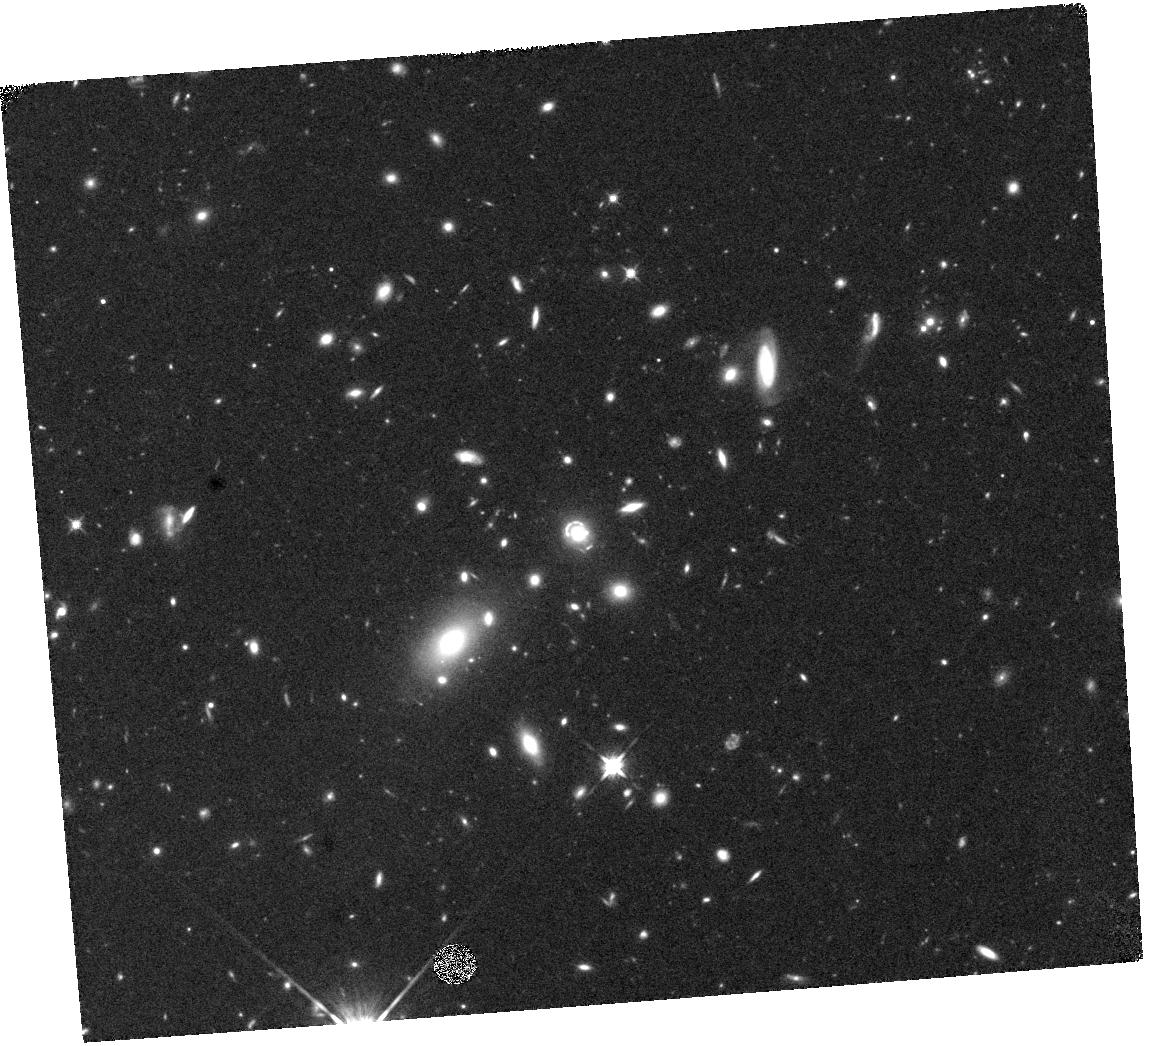
Target: J0918+5104
Instrument: WFC3/IR
Filter: F125W
Exposure: 20 min
Observation ID: hst_17458_03_wfc3_ir_f125w_if8p03

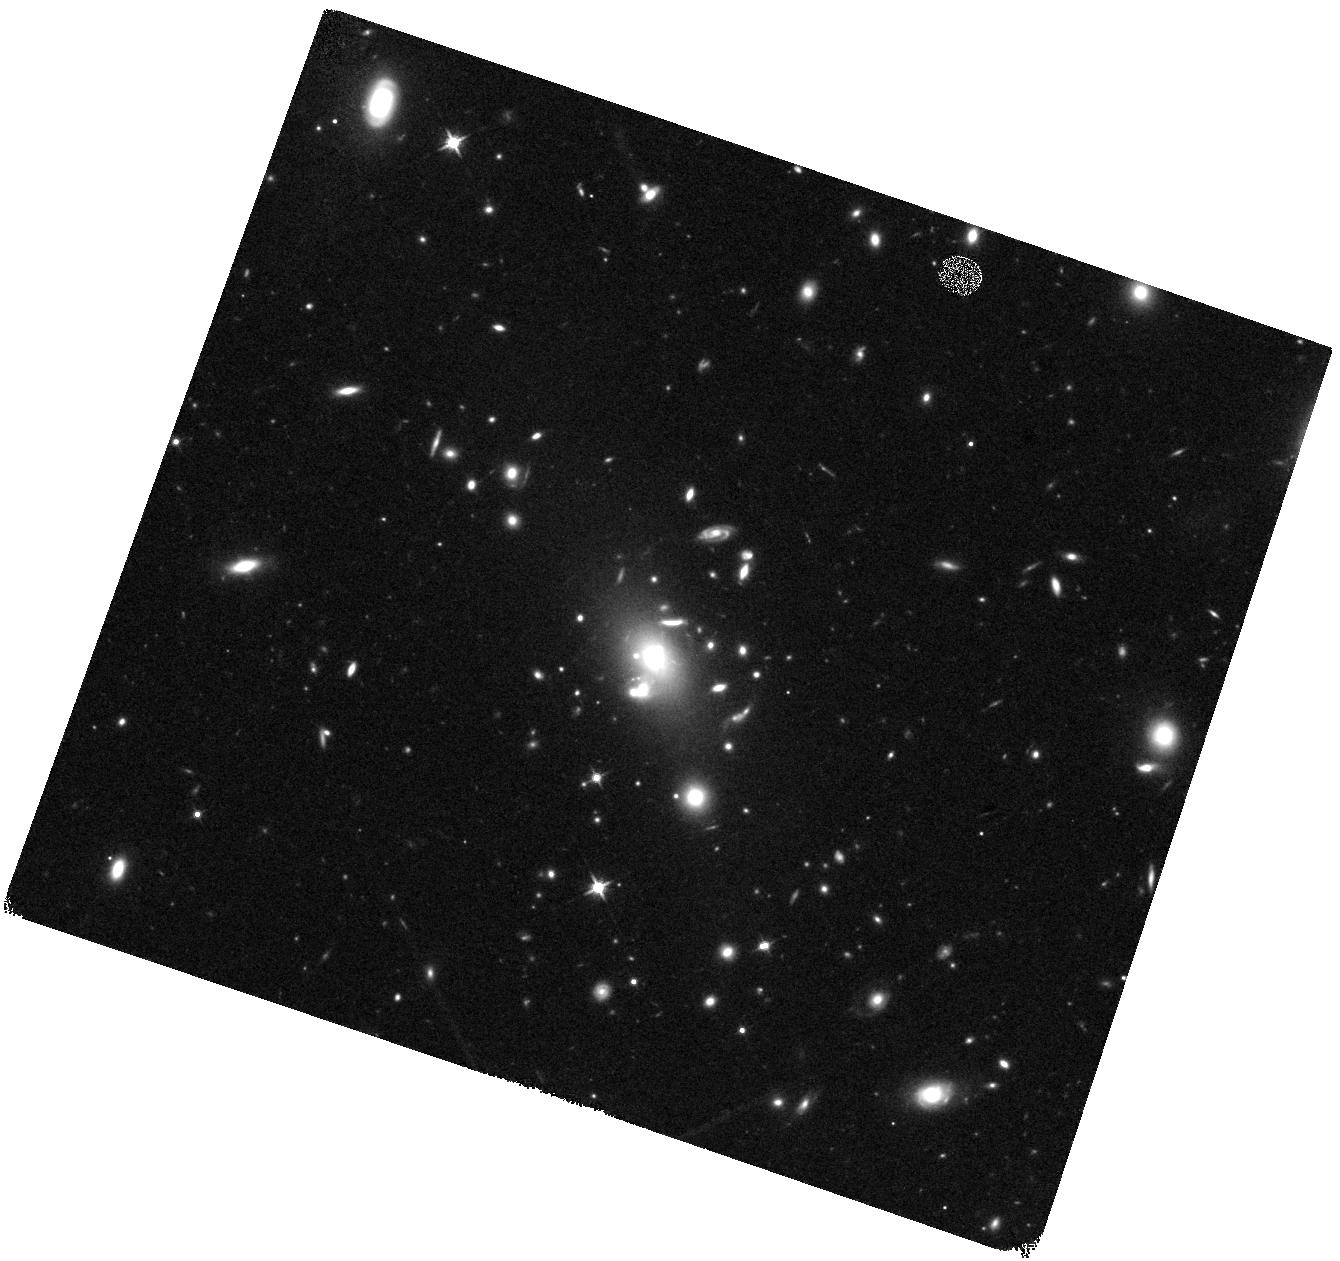
Target: J1514+3636
Instrument: WFC3/IR
Filter: F125W
Exposure: 19 min
Observation ID: hst_17458_05_wfc3_ir_f125w_if8p05

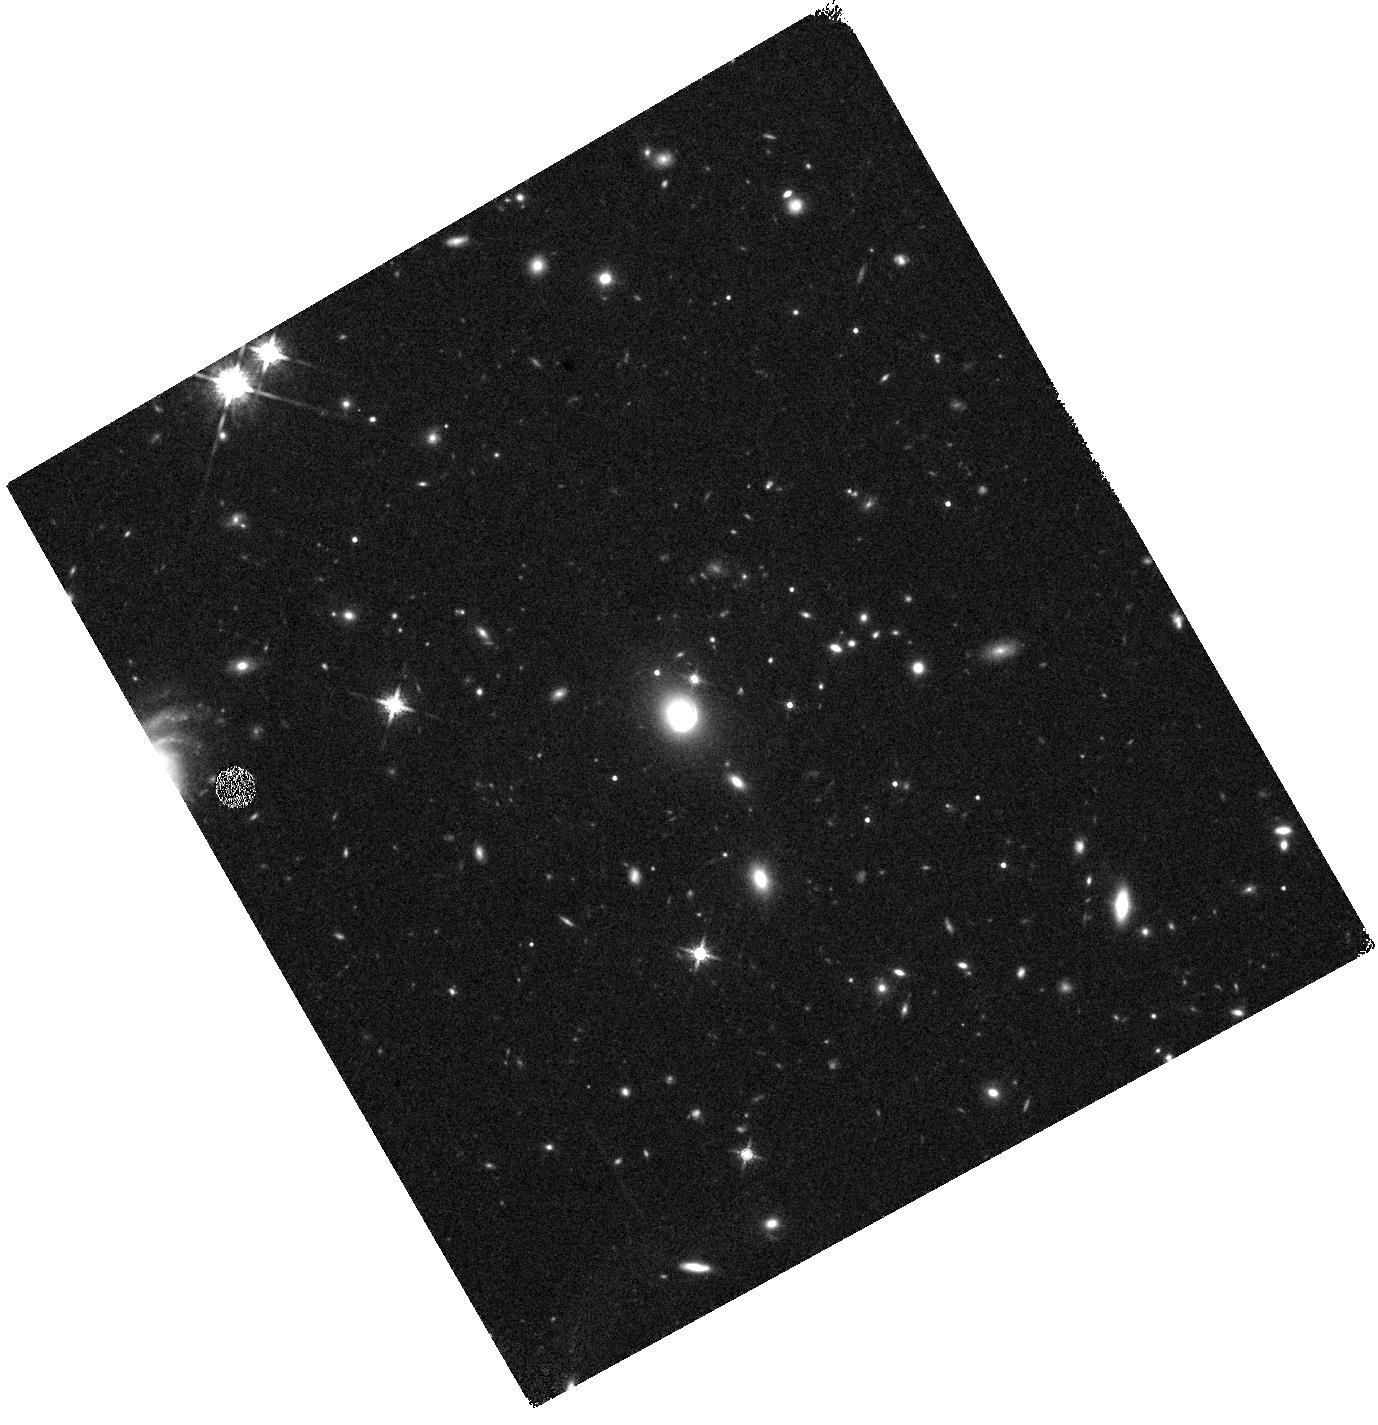
Target: J0201+3228
Instrument: WFC3/IR
Filter: F160W
Exposure: 19 min
Observation ID: hst_17458_02_wfc3_ir_f160w_if8p02

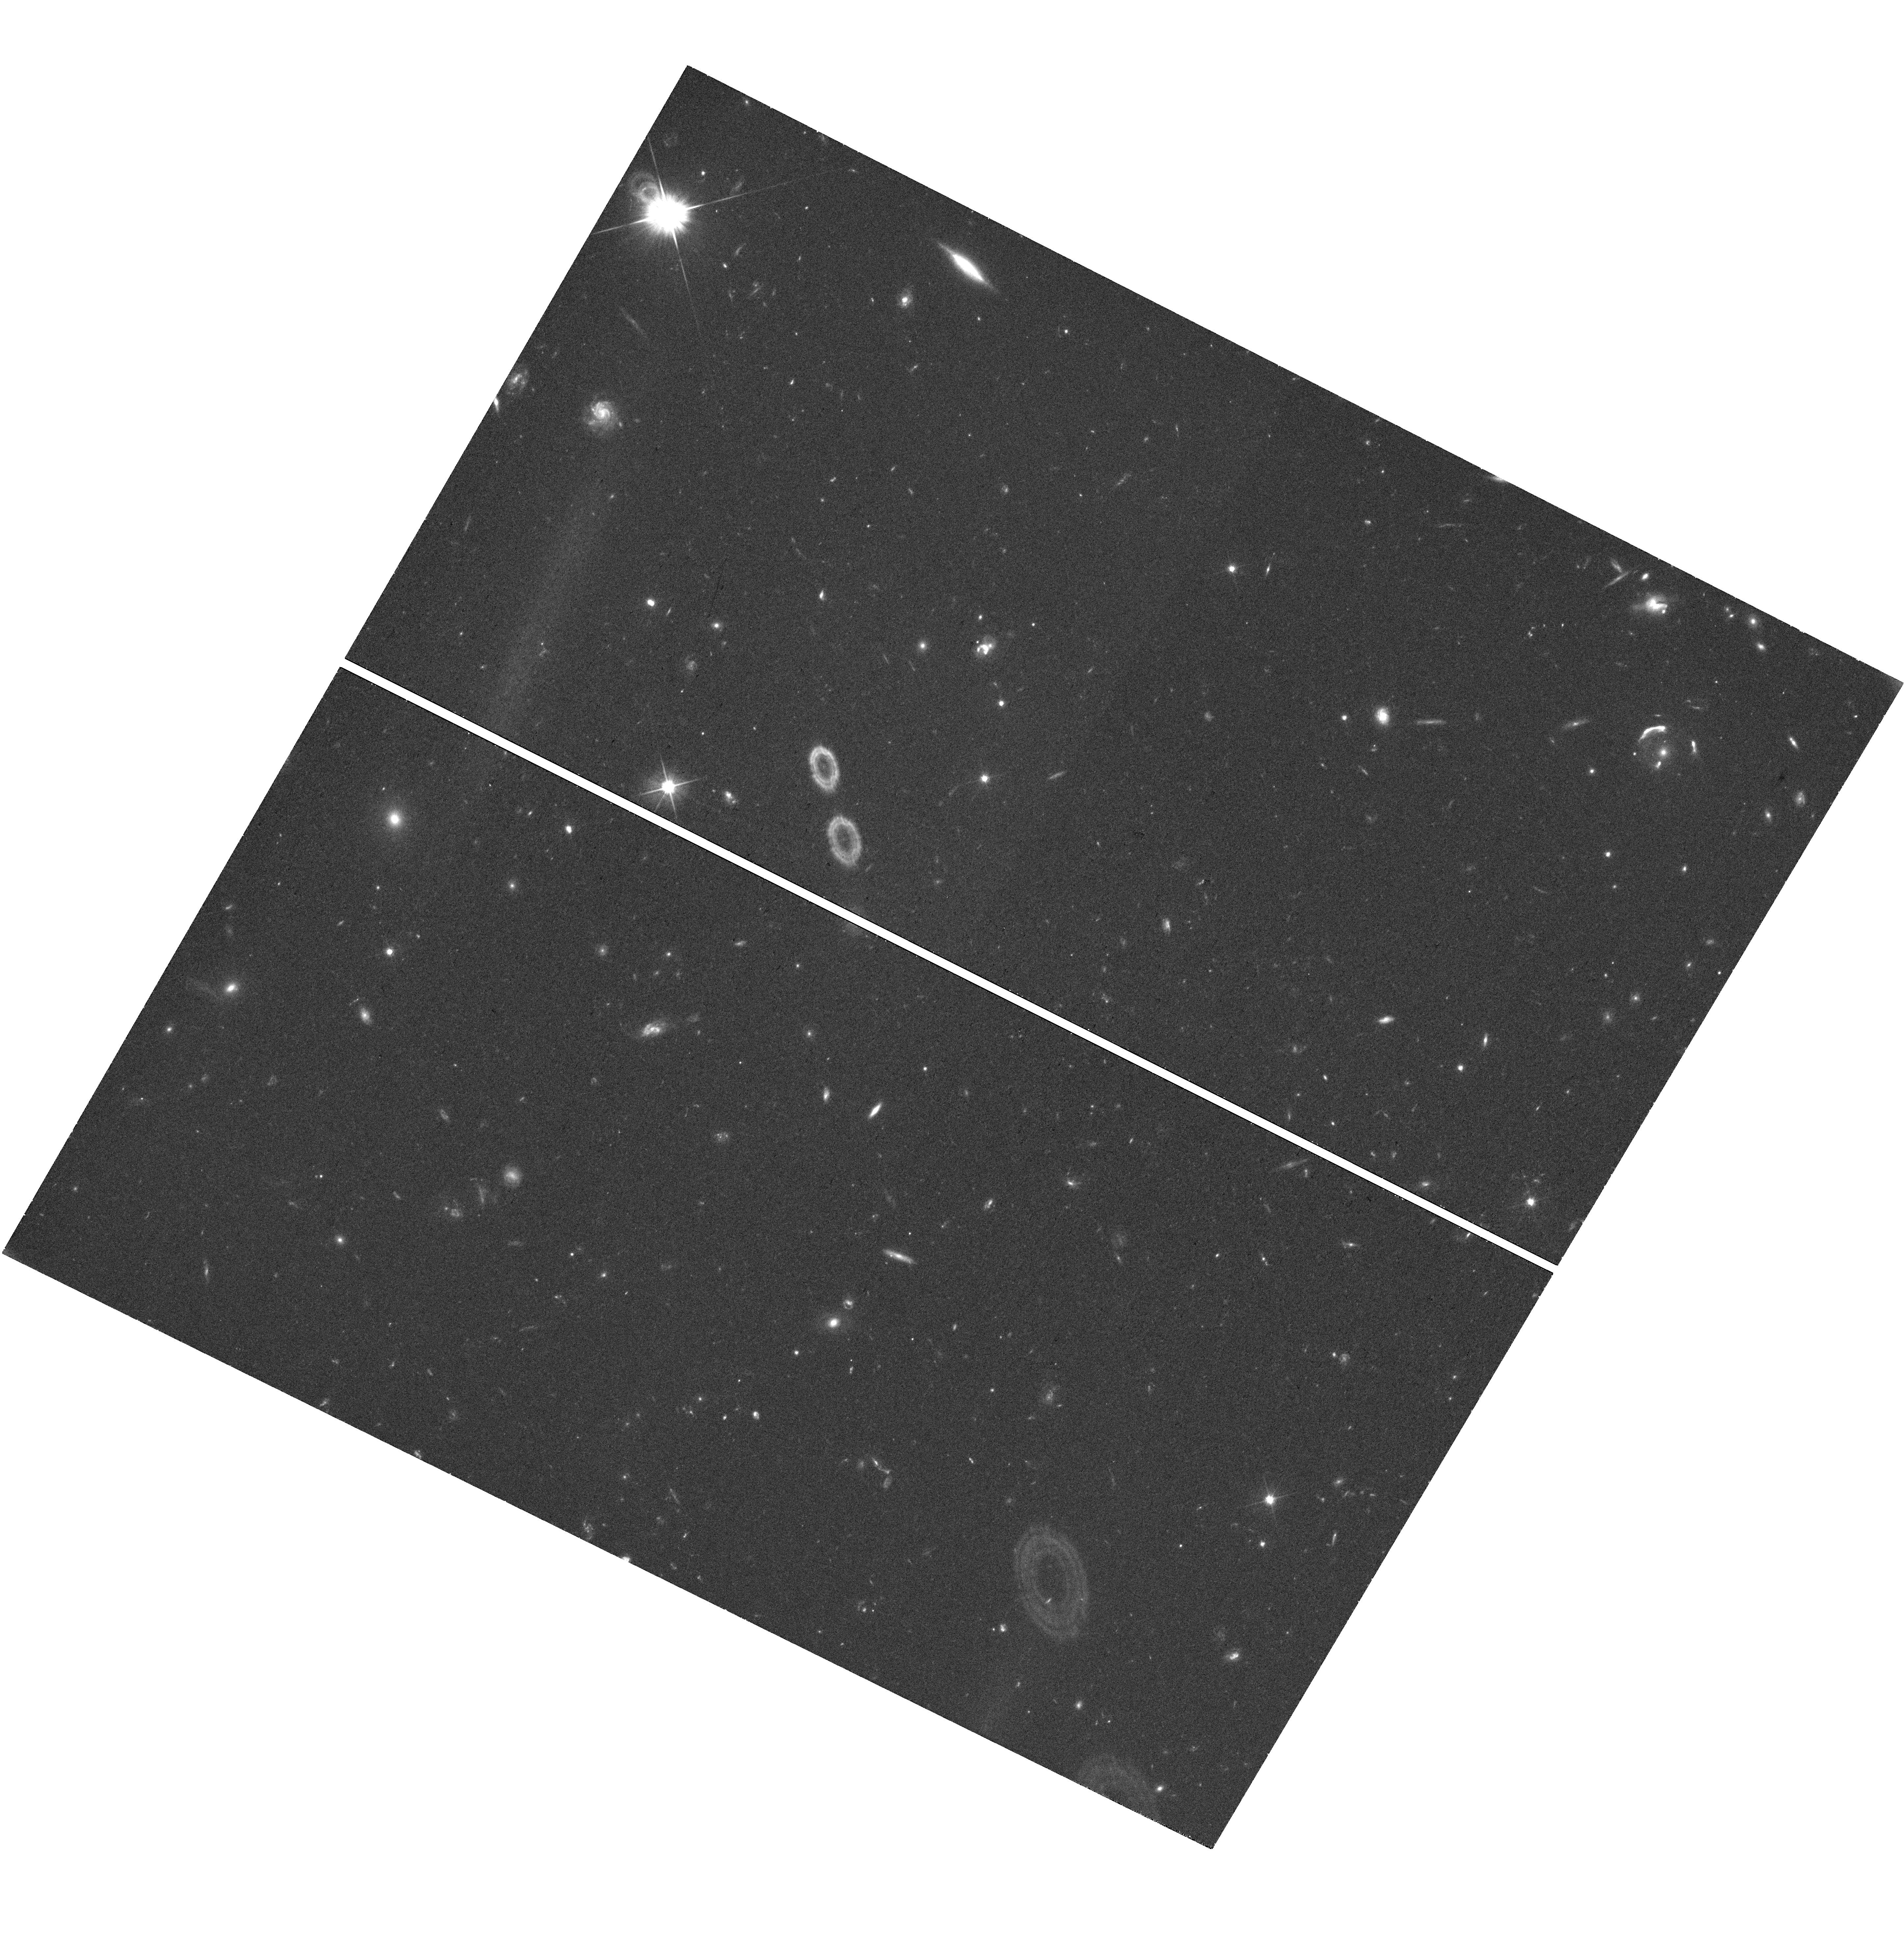
Target: J1429+1202
Instrument: WFC3/UVIS
Filter: F606W
Exposure: 39 min
Observation ID: hst_17458_04_wfc3_uvis_f606w_if8p04

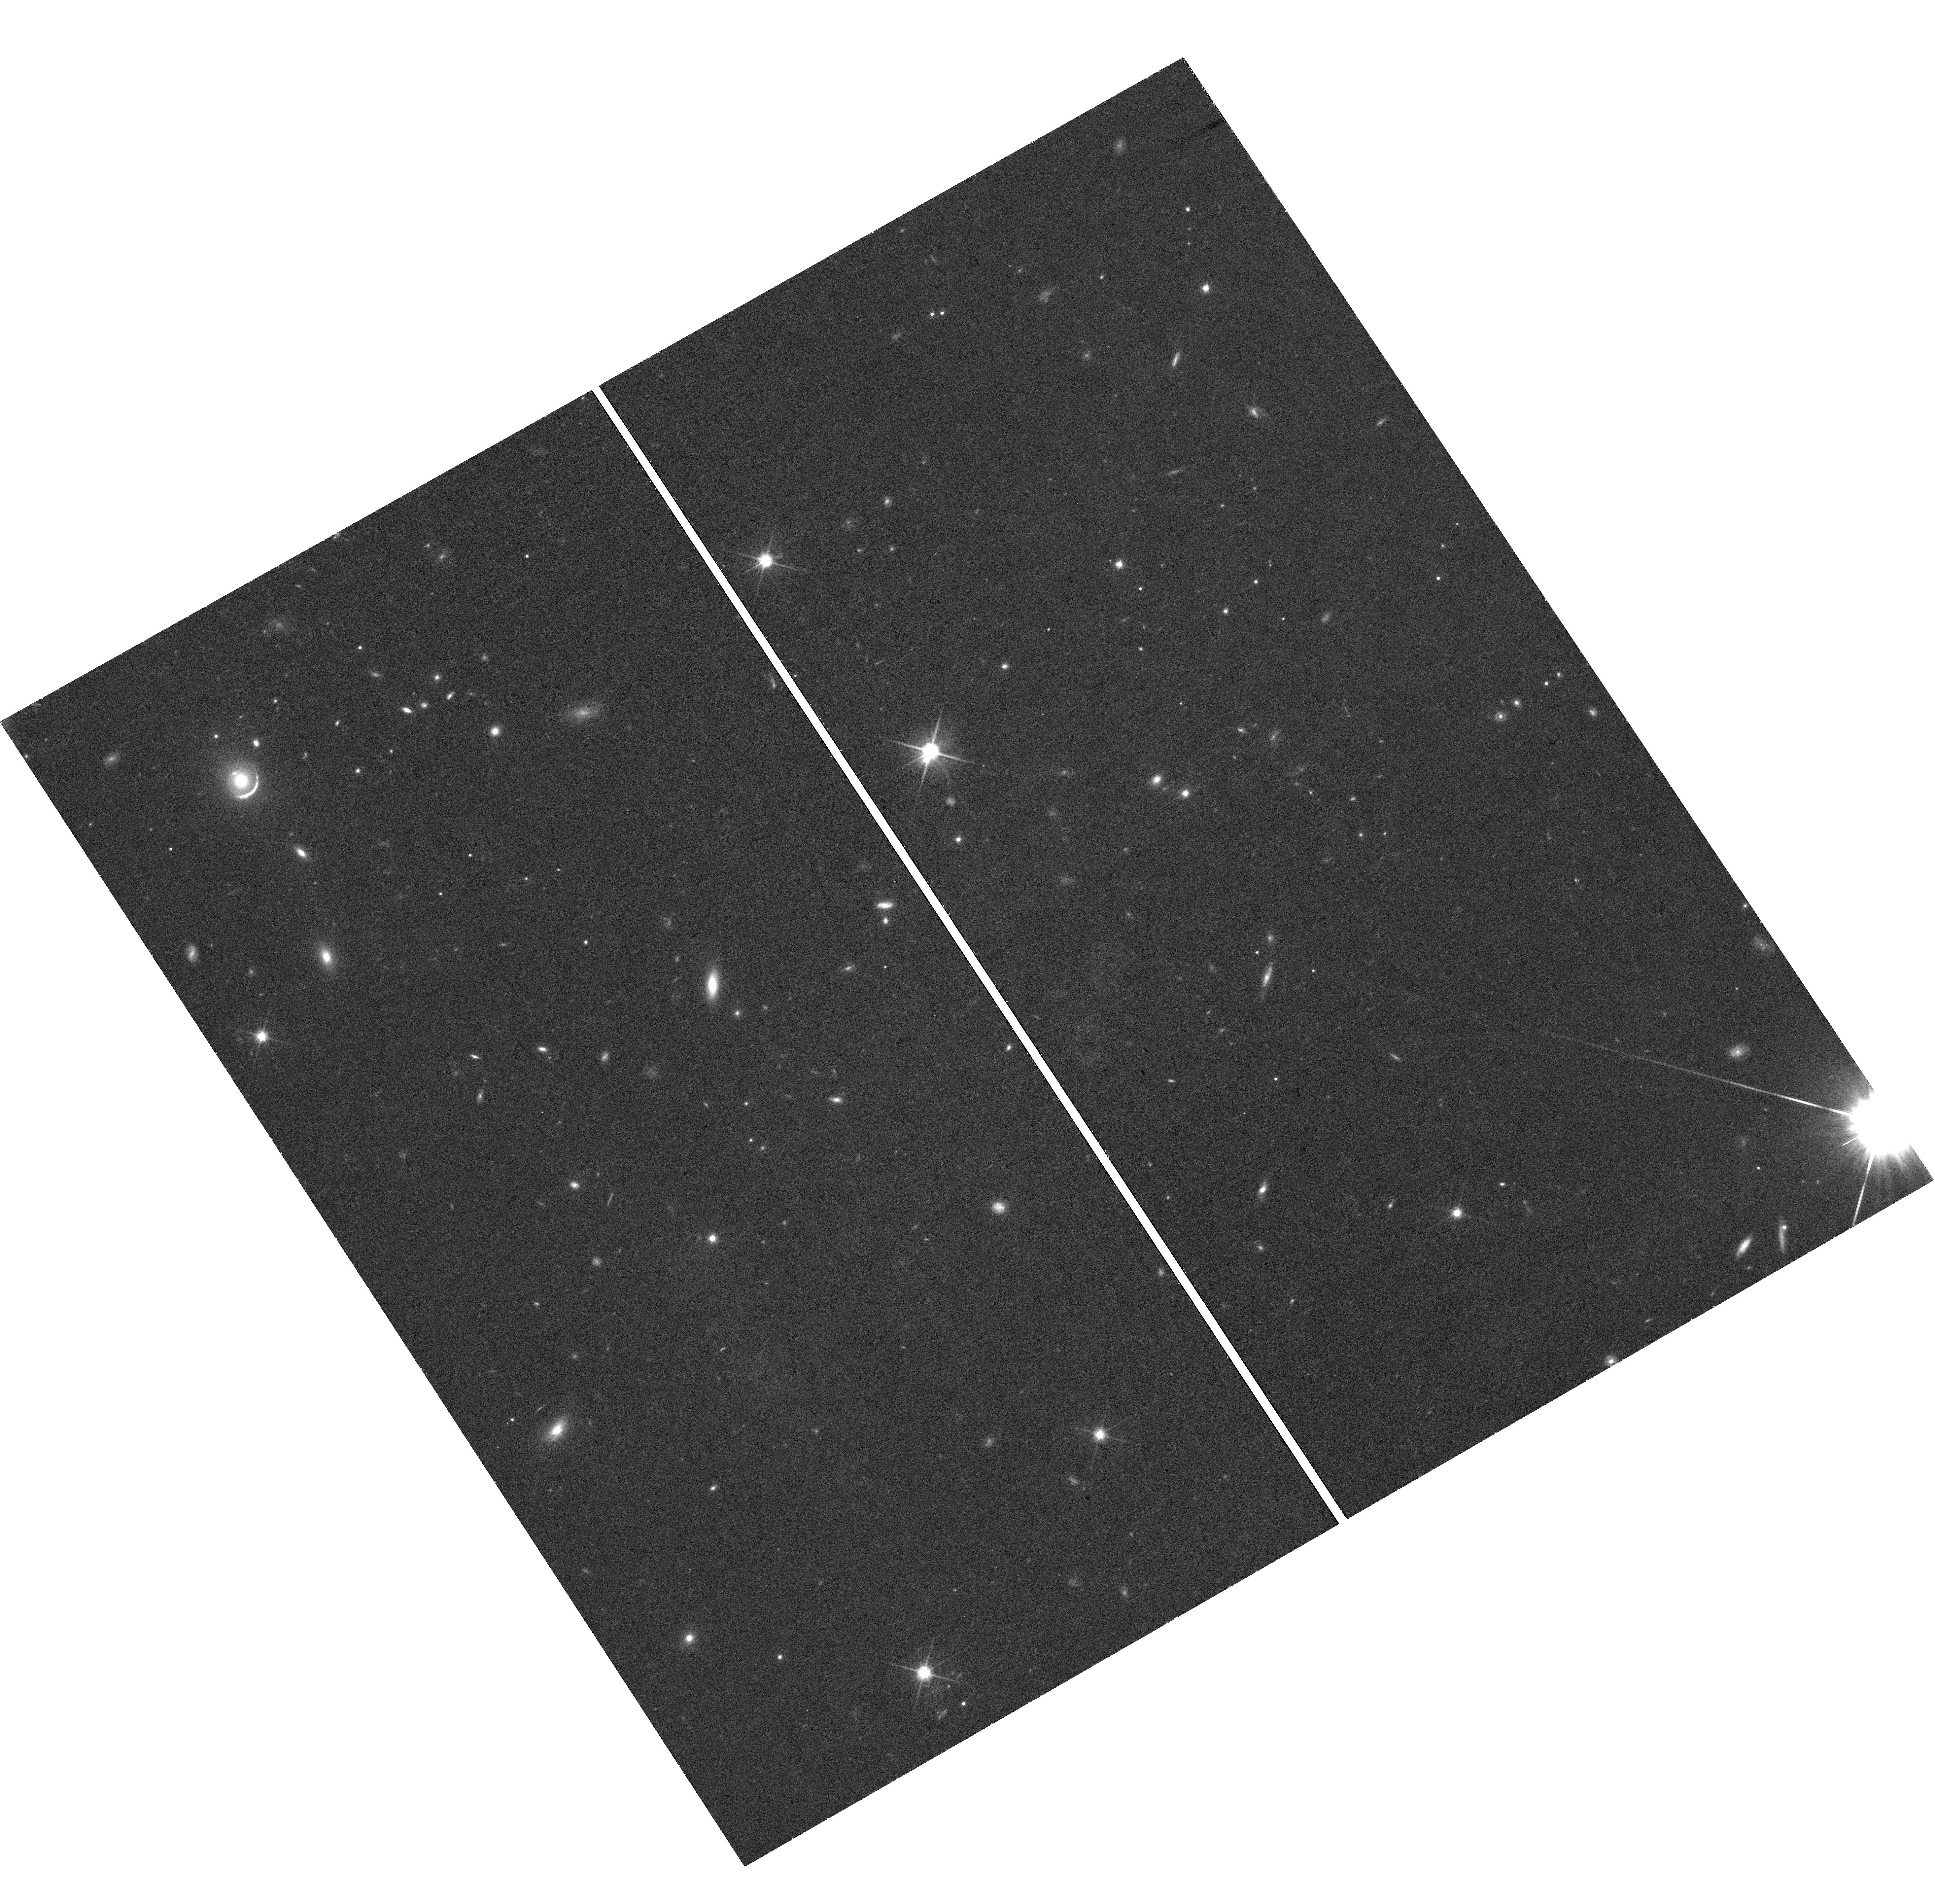
Target: J0201+3228
Instrument: WFC3/UVIS
Filter: F814W
Exposure: 40 min
Observation ID: hst_17458_01_wfc3_uvis_f814w_if8p01

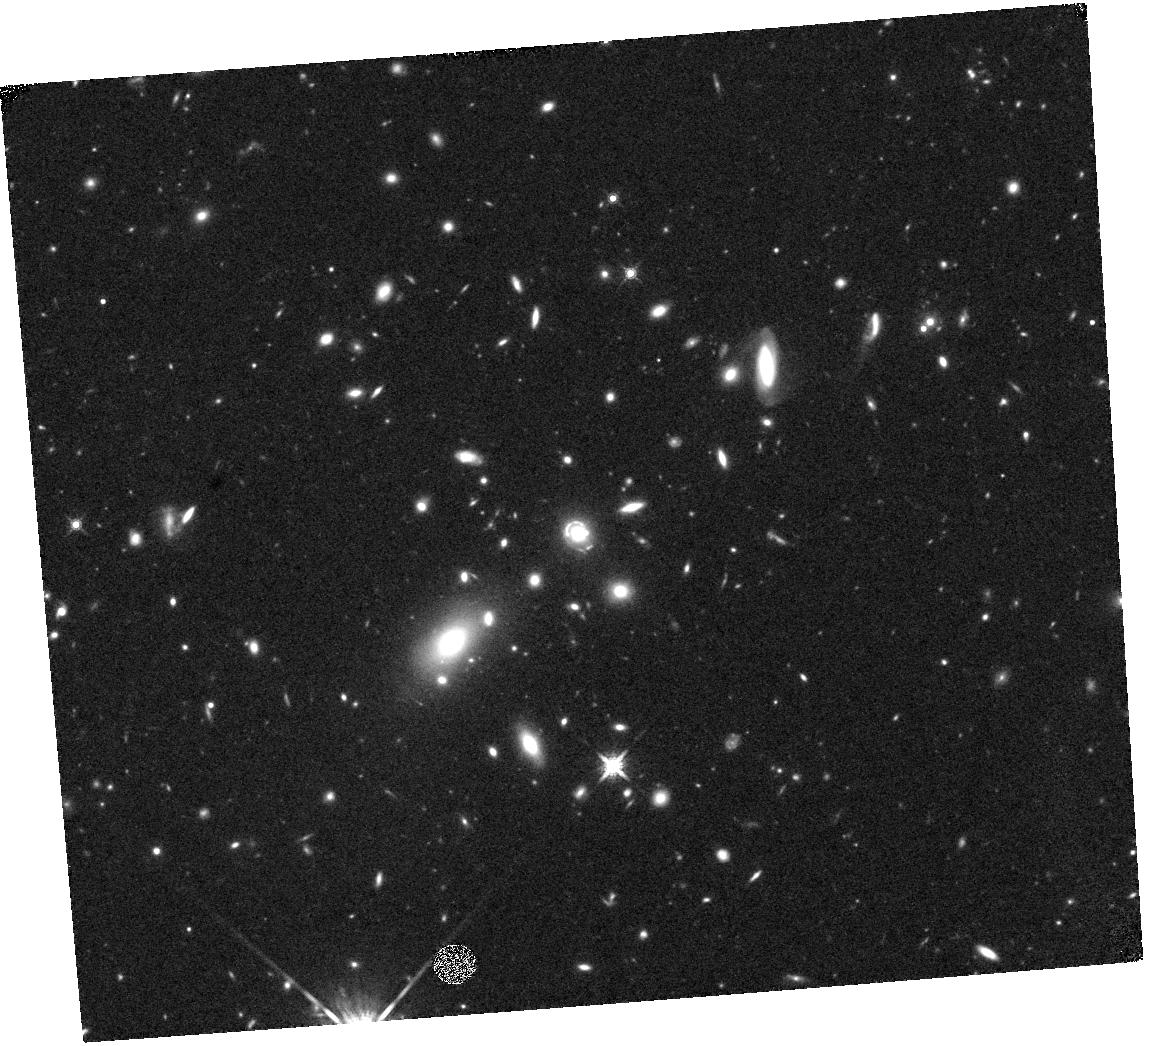
Target: J0918+5104
Instrument: WFC3/IR
Filter: F160W
Exposure: 20 min
Observation ID: hst_17458_03_wfc3_ir_f160w_if8p03

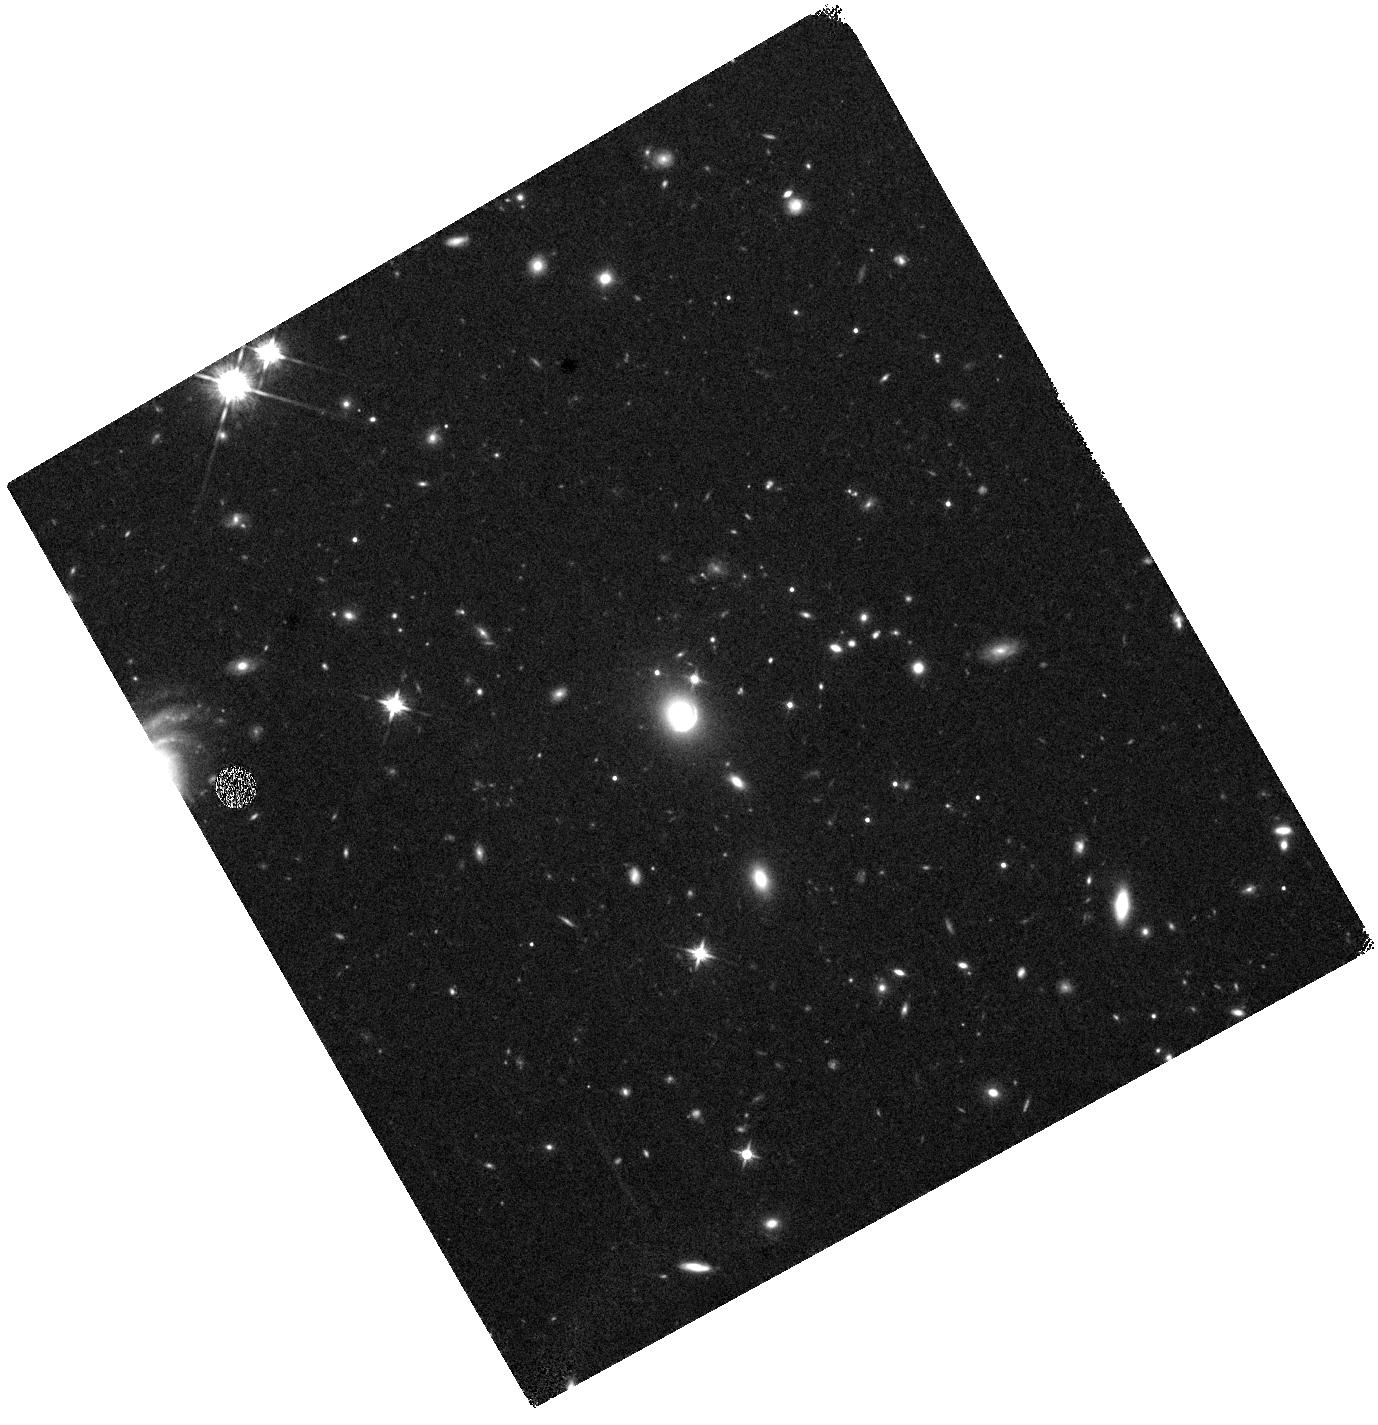
Target: J0201+3228
Instrument: WFC3/IR
Filter: F125W
Exposure: 19 min
Observation ID: hst_17458_02_wfc3_ir_f125w_if8p02

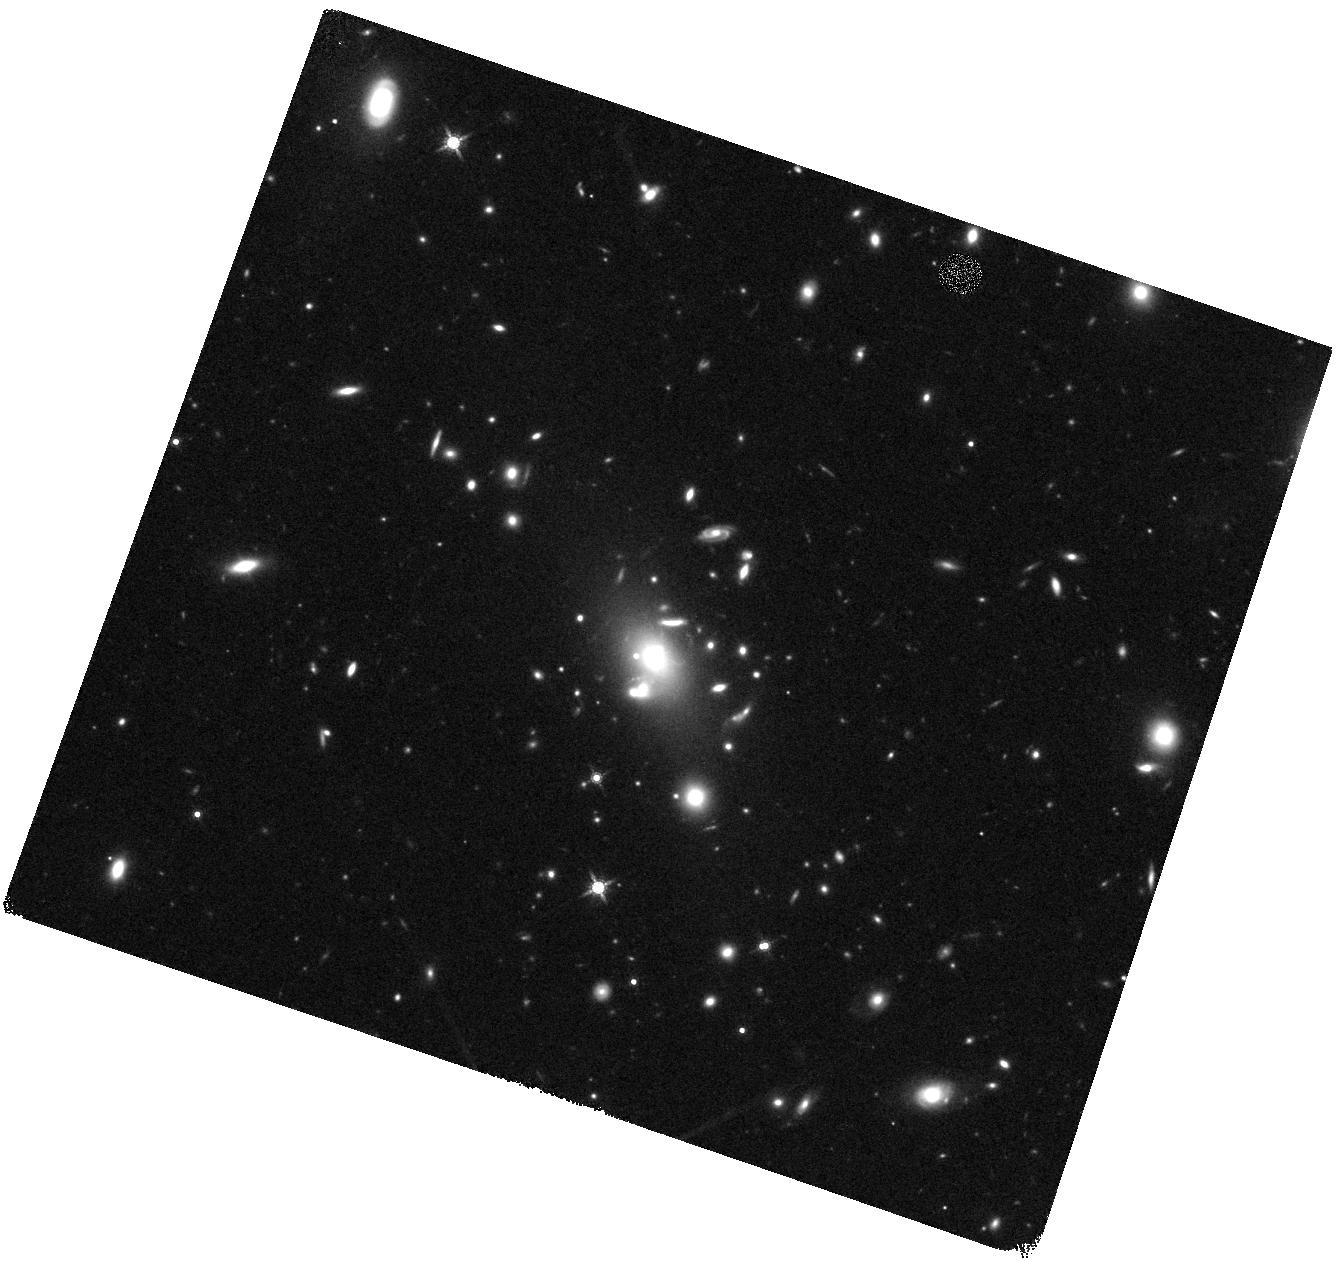
Target: J1514+3636
Instrument: WFC3/IR
Filter: F160W
Exposure: 19 min
Observation ID: hst_17458_05_wfc3_ir_f160w_if8p05

Spatially Resolving the Baryon Cycle at z~2-3 (PI: Erb, Dawn K.)

Galactic outflows powered by star formation are a key driver of the baryon cycle, regulating star formation in galaxies and the gaseous content of the circumgalactic medium across cosmic time. We propose to combine high resolution, spatially resolved stellar population measurements from broadband HST imaging with spatially resolved measurements of gas flows from the Keck Cosmic Web Imager (KCWI; all data is already in hand), in order to assess the relationships between star-formation-driven outflows, galactic structure and stellar populations at the peak epoch of star formation. Our sample consists of ten gravitationally lensed galaxies at z~2-3, including some of the brightest lensed galaxies known. We have already obtained and analyzed the necessary HST imaging for three objects in the sample, and this combined archival + GO proposal completes the wavelength coverage with five orbits of new WFC3 imaging and extensive leverage of the archive for the remaining galaxies. The exquisite spatial resolution of HST combined with both the magnification of gravitational lensing and the power of Keck to probe the rest-frame UV will provide important new constraints on the baryon cycle, enabling us to discriminate between local outflows that depend on the properties of individual star-forming regions and global outflows that cover the entire source. The proposed new observations will also increase the legacy value of the existing data for these template galaxies.